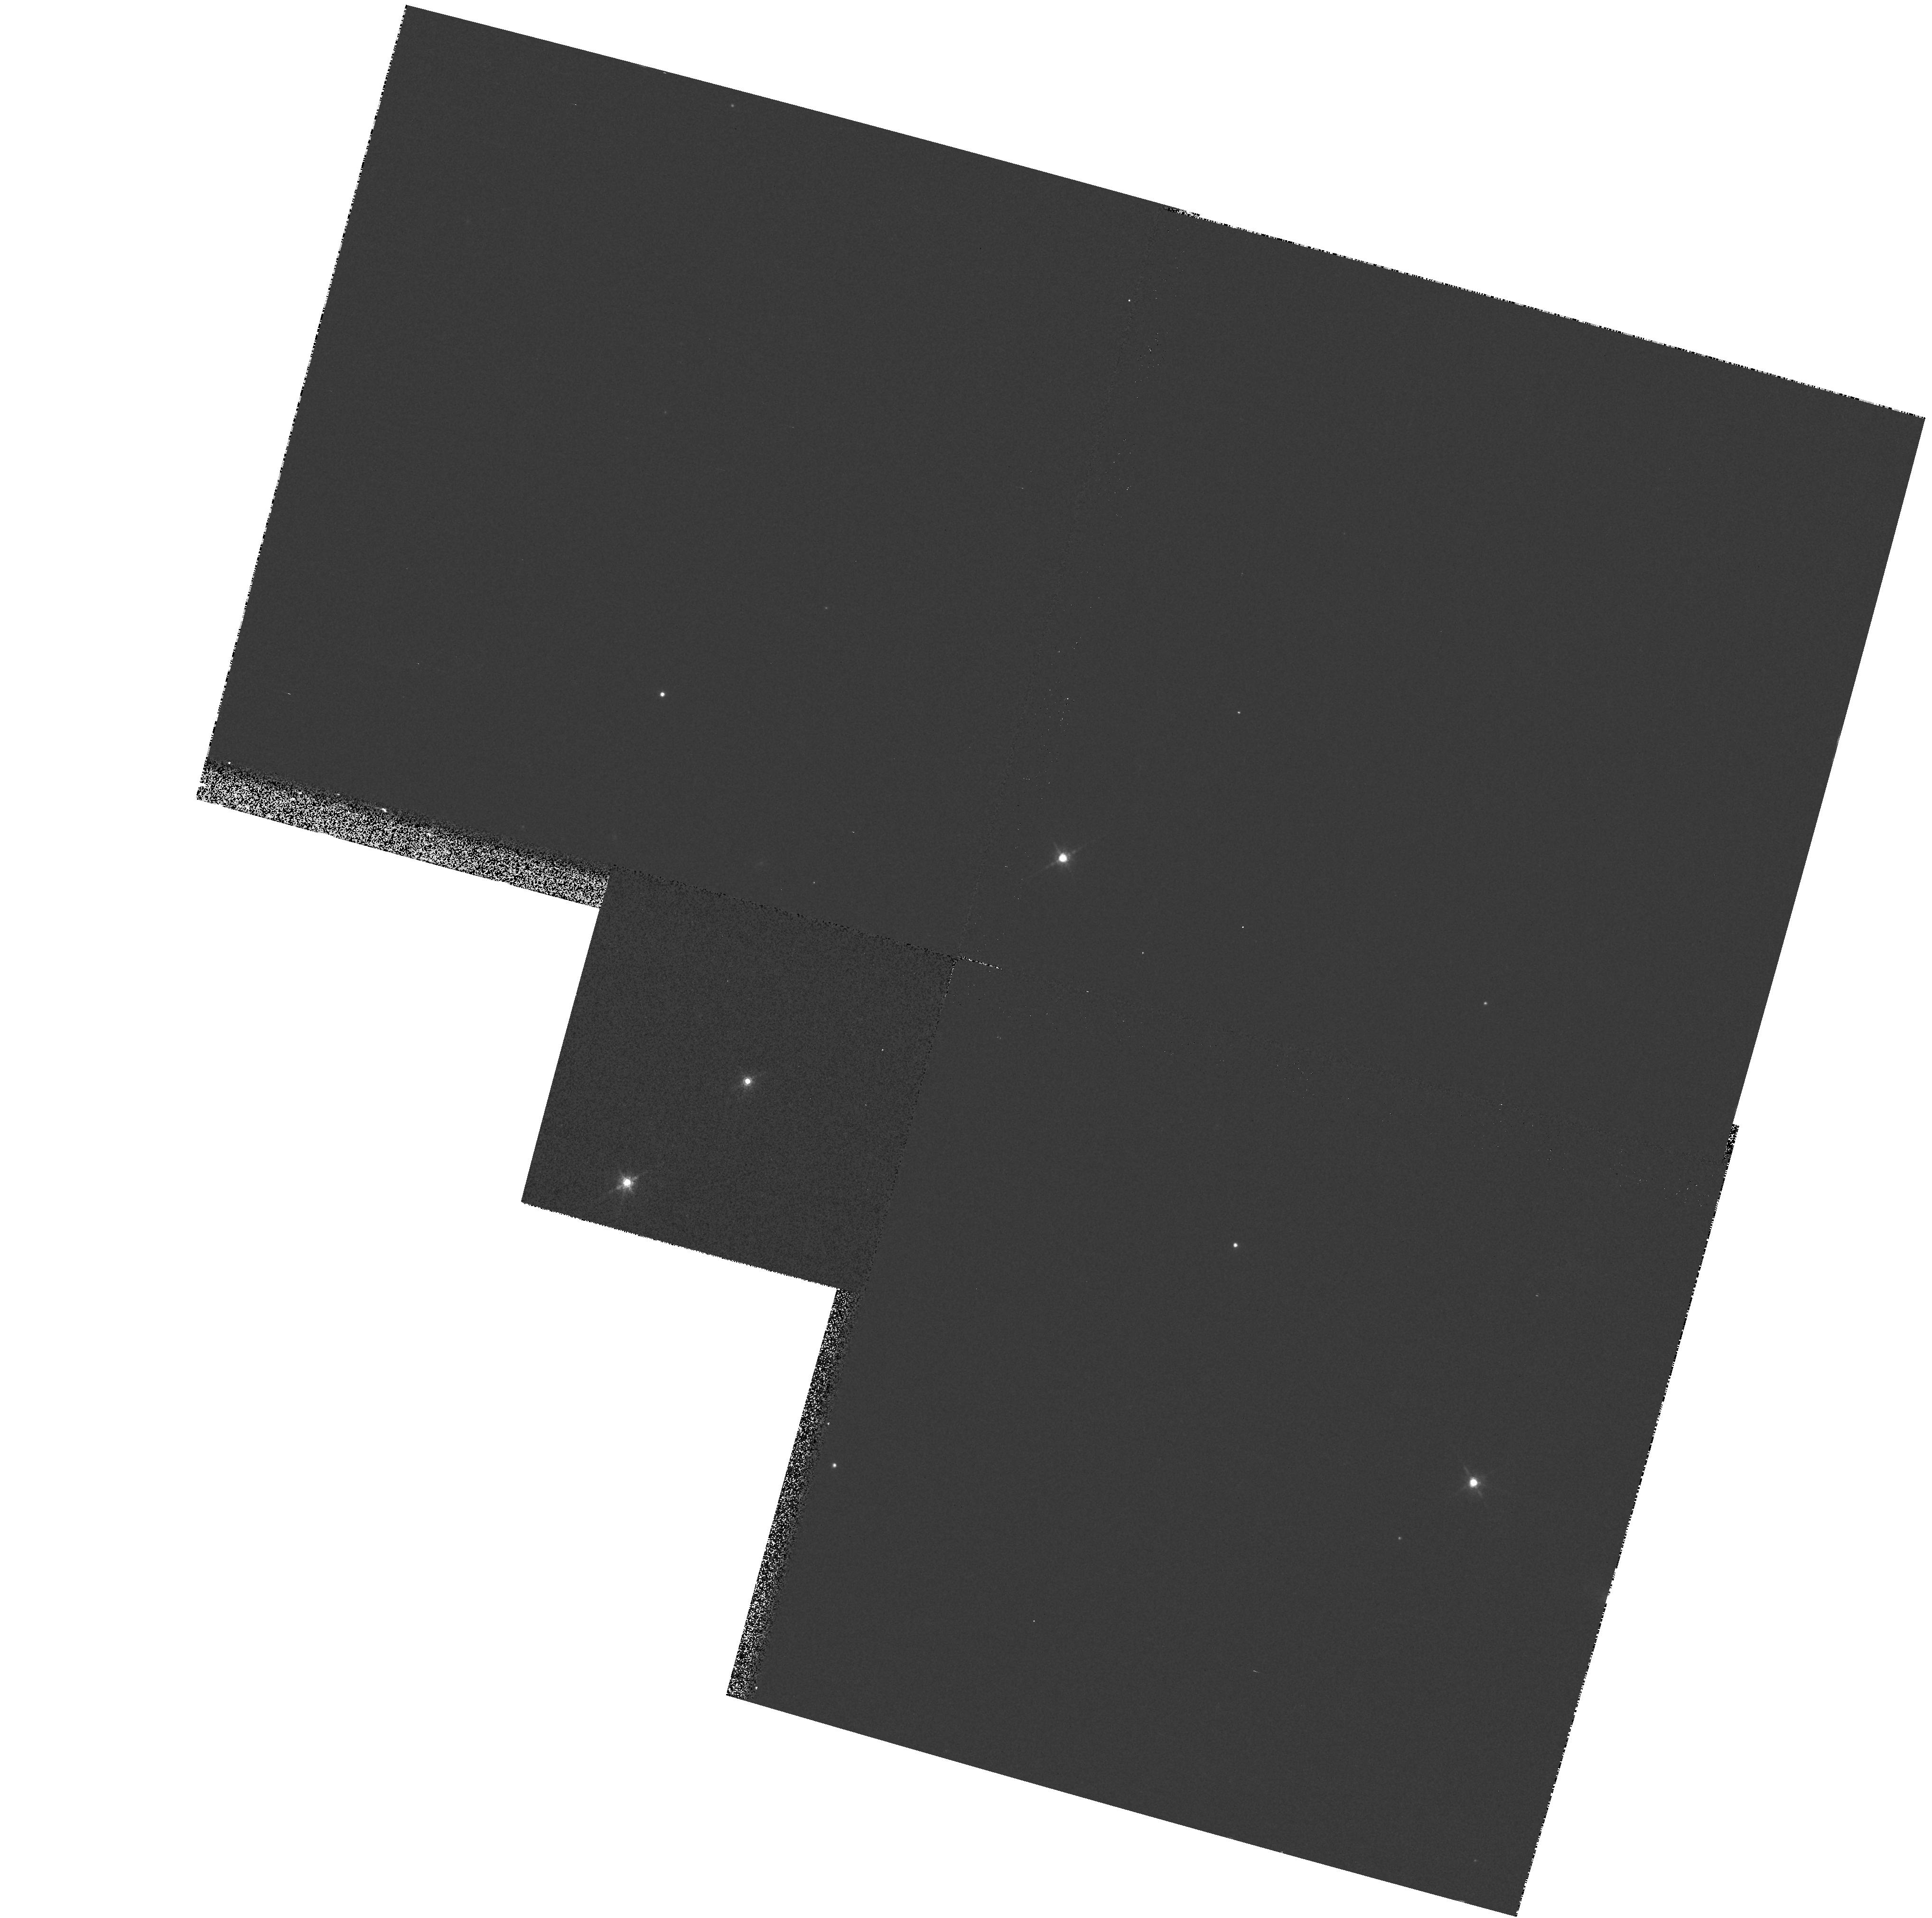
Target: LHS377
Instrument: WFPC2/PC
Filter: F850LP
Exposure: 3 min
Observation ID: hst_7385_11_wfpc2_pc_f850lp_u4ew11

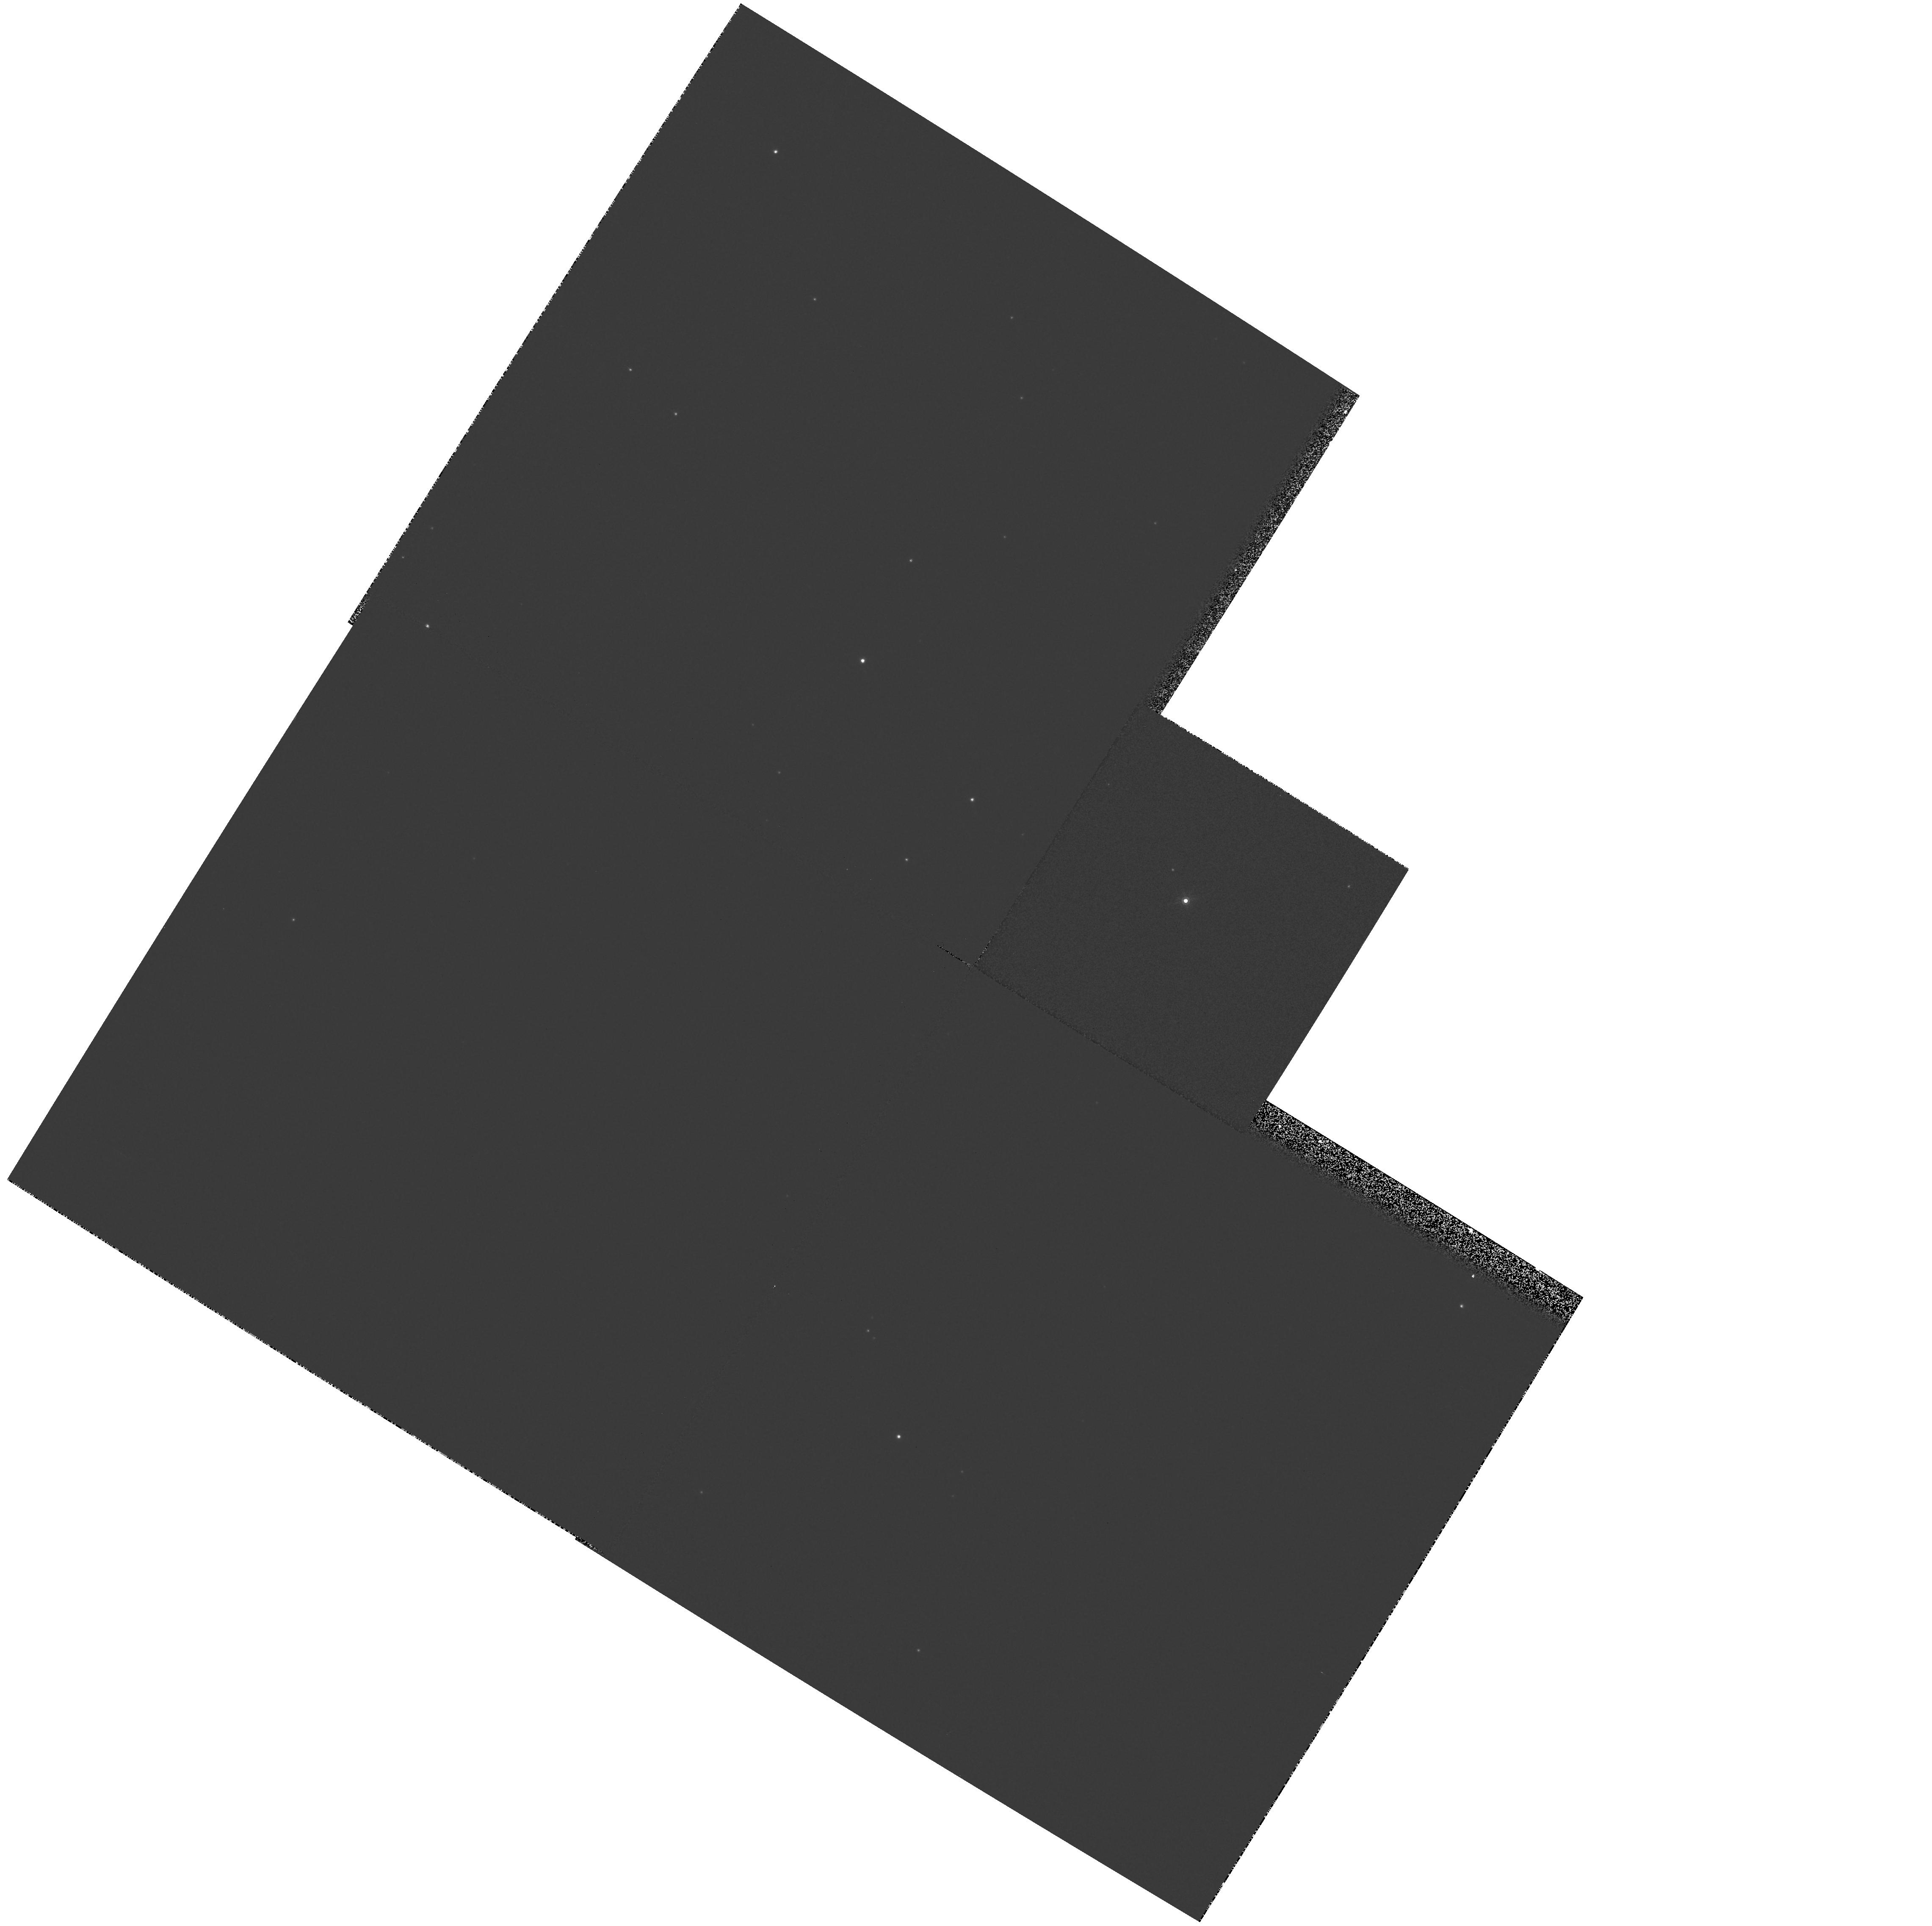
Target: LHS407
Instrument: WFPC2/PC
Filter: F850LP
Exposure: 1 min
Observation ID: hst_7385_12_wfpc2_pc_f850lp_u4ew12

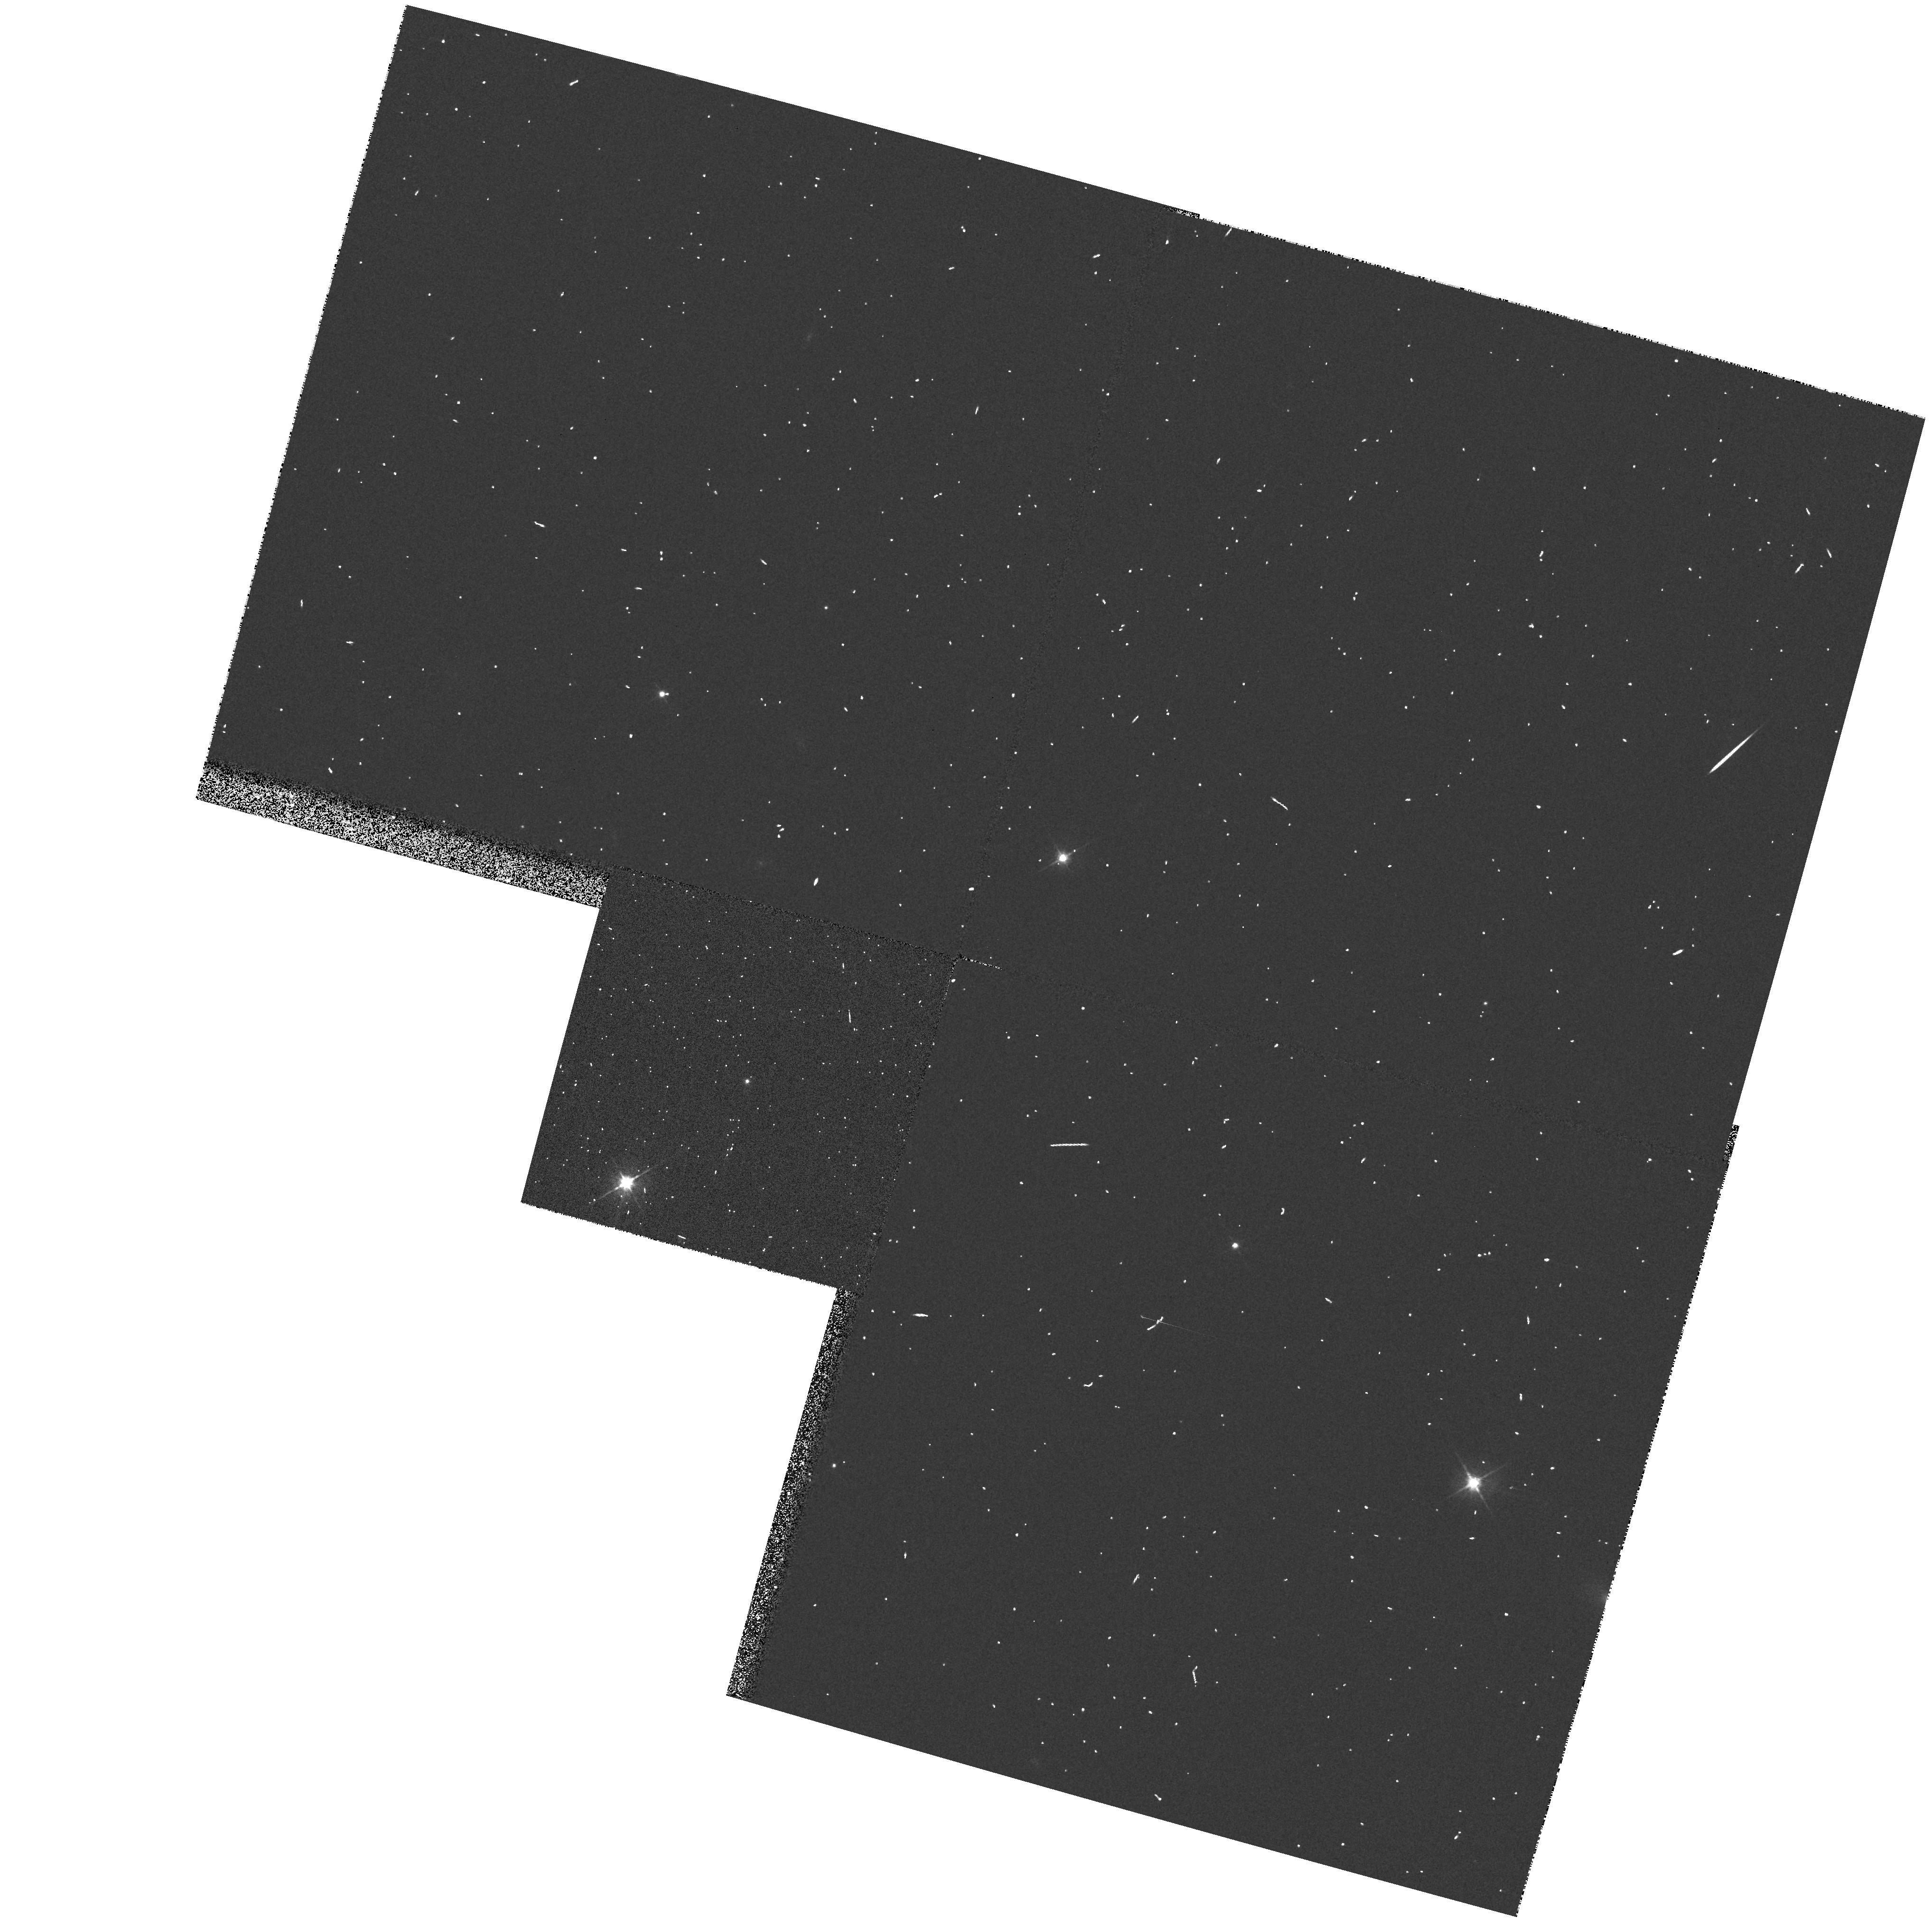
Target: LHS377
Instrument: WFPC2/PC
Filter: F555W
Exposure: 1 min
Observation ID: hst_7385_11_wfpc2_pc_f555w_u4ew11

Low-mass Halo Binaries (PI: Reid, I. Neill)

We propose to use the HST Planetary Camera in the first search for stellar companions to nearby low-mass halo (Population II) M-type subdwarfs. Our target list consists of 20 nearby spectroscopically-confirmed subdwarfs with m/H < -1 and M_V > 10$ (corresponding to M < 0.25 M_\odot), and represents the known M-subdwarfs within 50 parsecs. All of these stars are too faint to be resolved through ground-based speckle interferometry, thus HST represents the only means of probing separations on the 5-25 a.u. range. If the binary fraction and orbital separations prove to be similar to those of disk M- dwarfs, then we should resolve companions to 20\ This survey is likely to find a binary system with a period short enough to allow the first empirical mass determinations for metal- poor VLM stars.